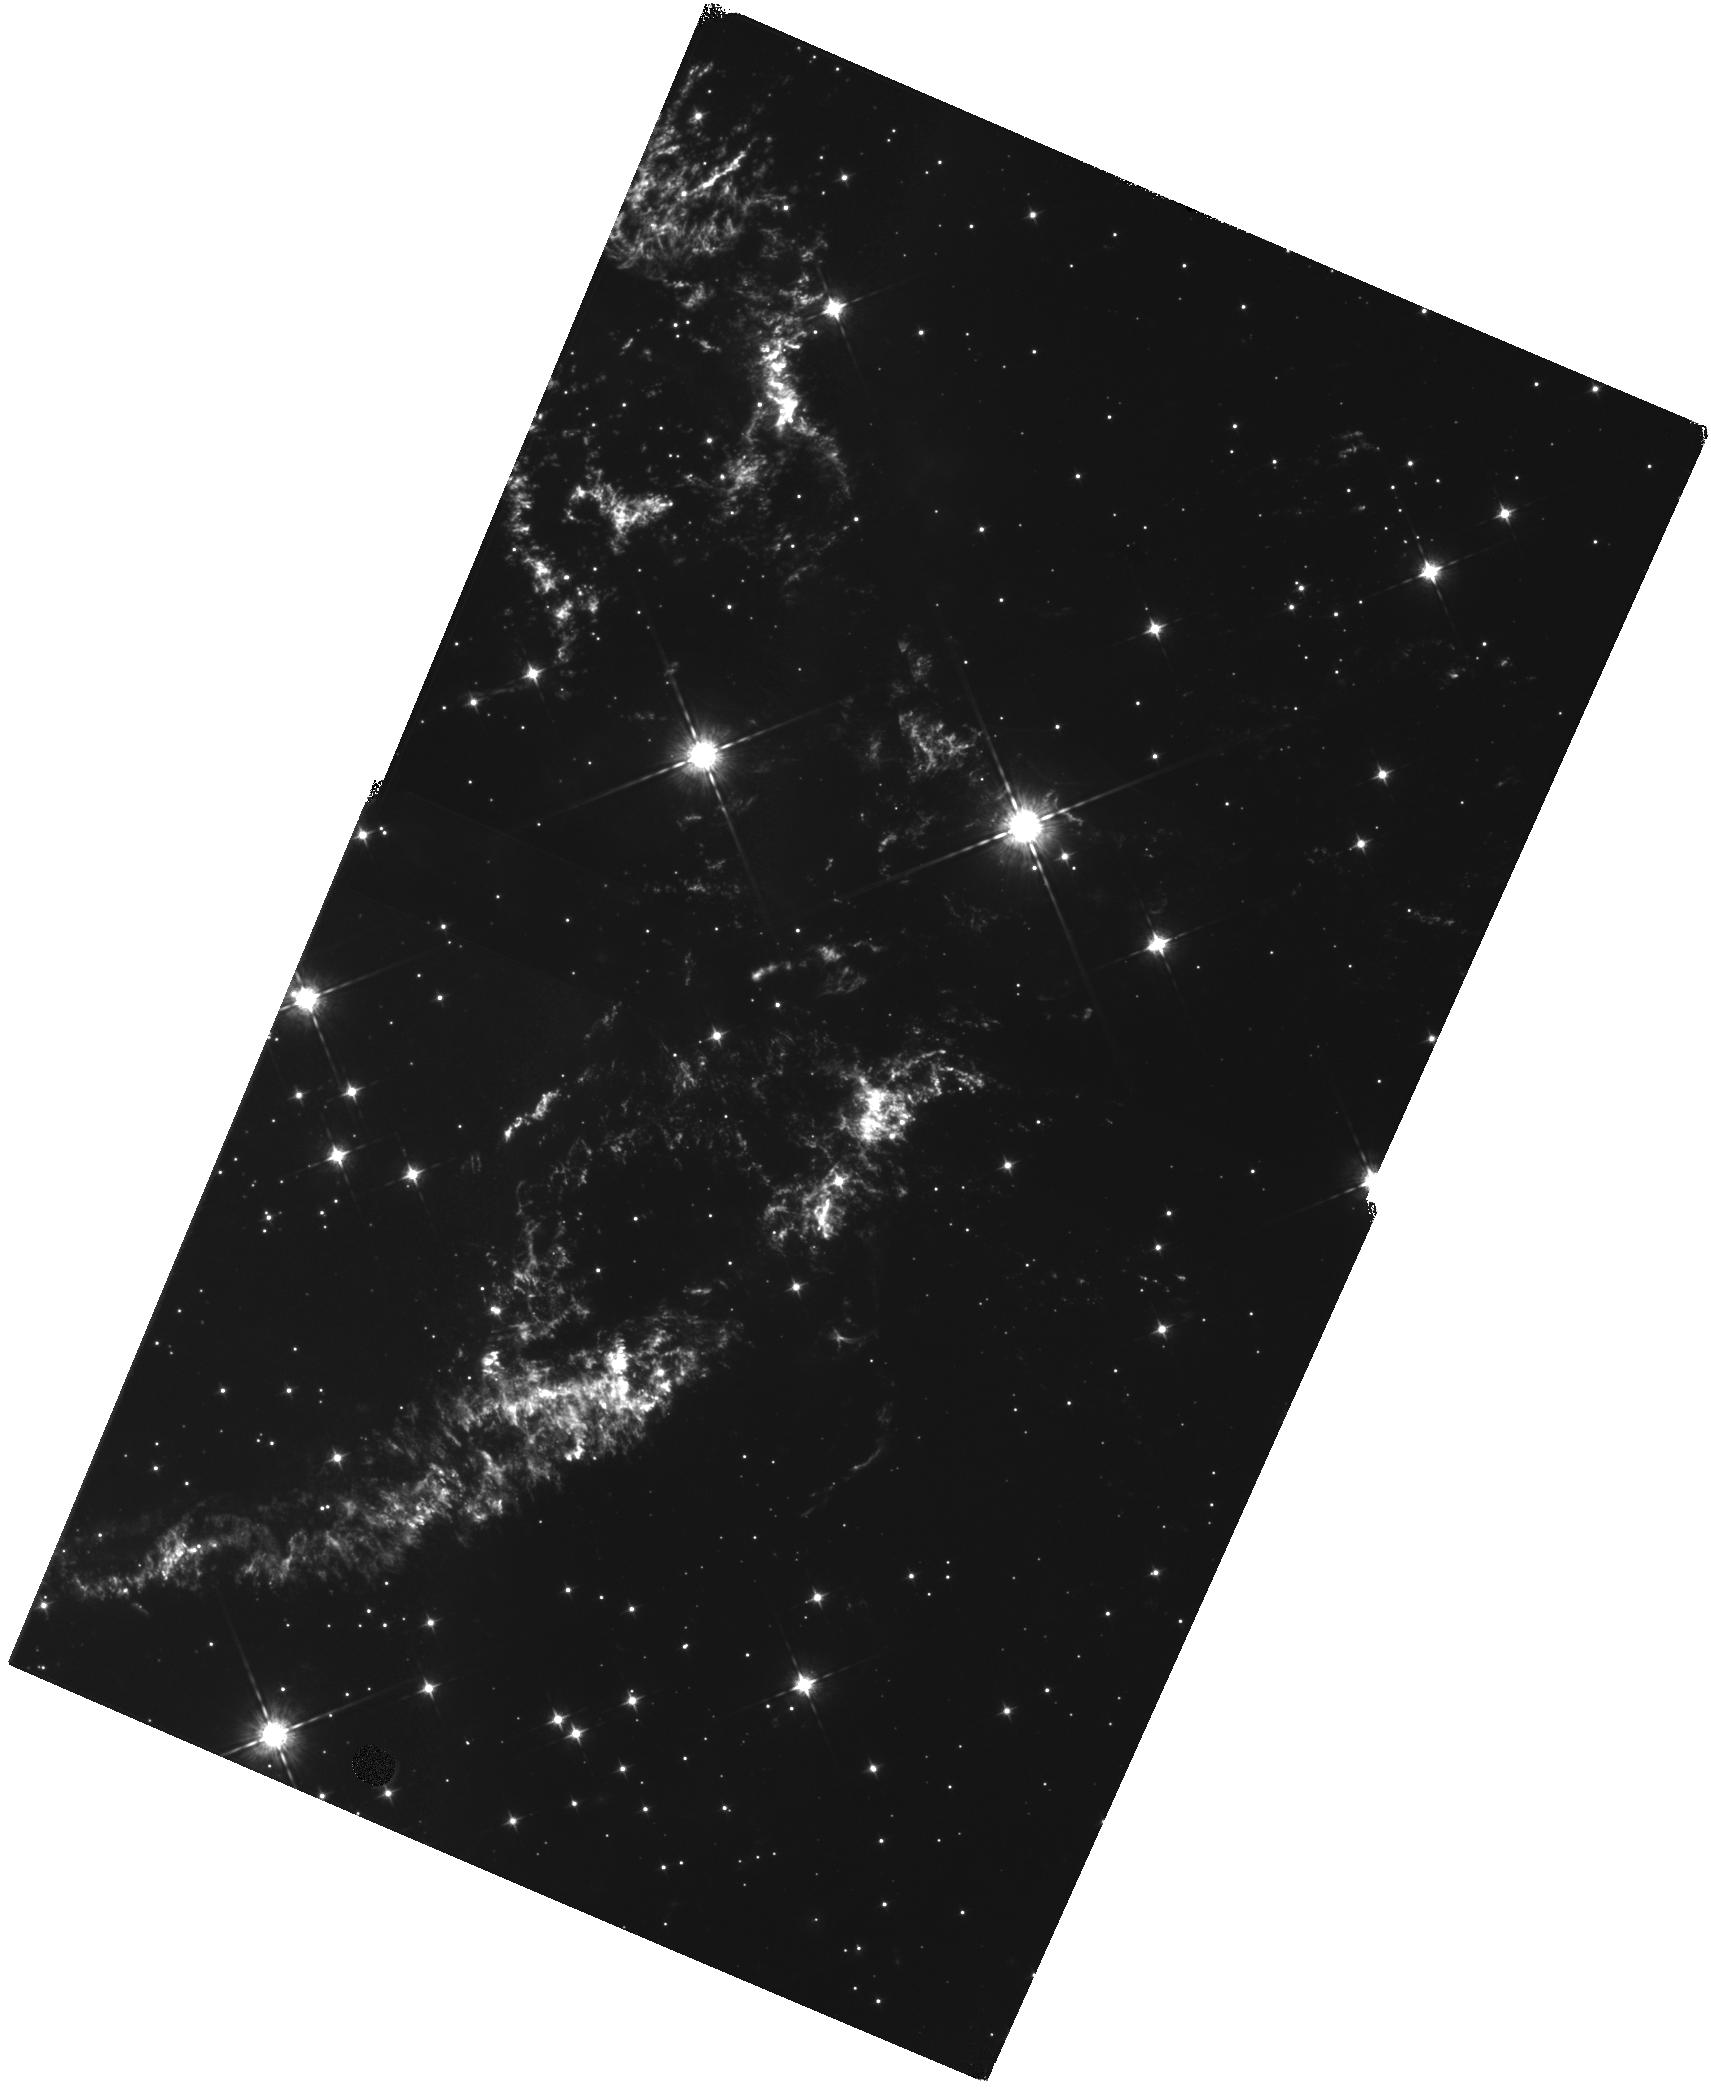
Target: CAS-A-NW
Instrument: WFC3/IR
Filter: F098M
Exposure: 1.2 h
Observation ID: hst_12300_a1_wfc3_ir_f098m_ibida1

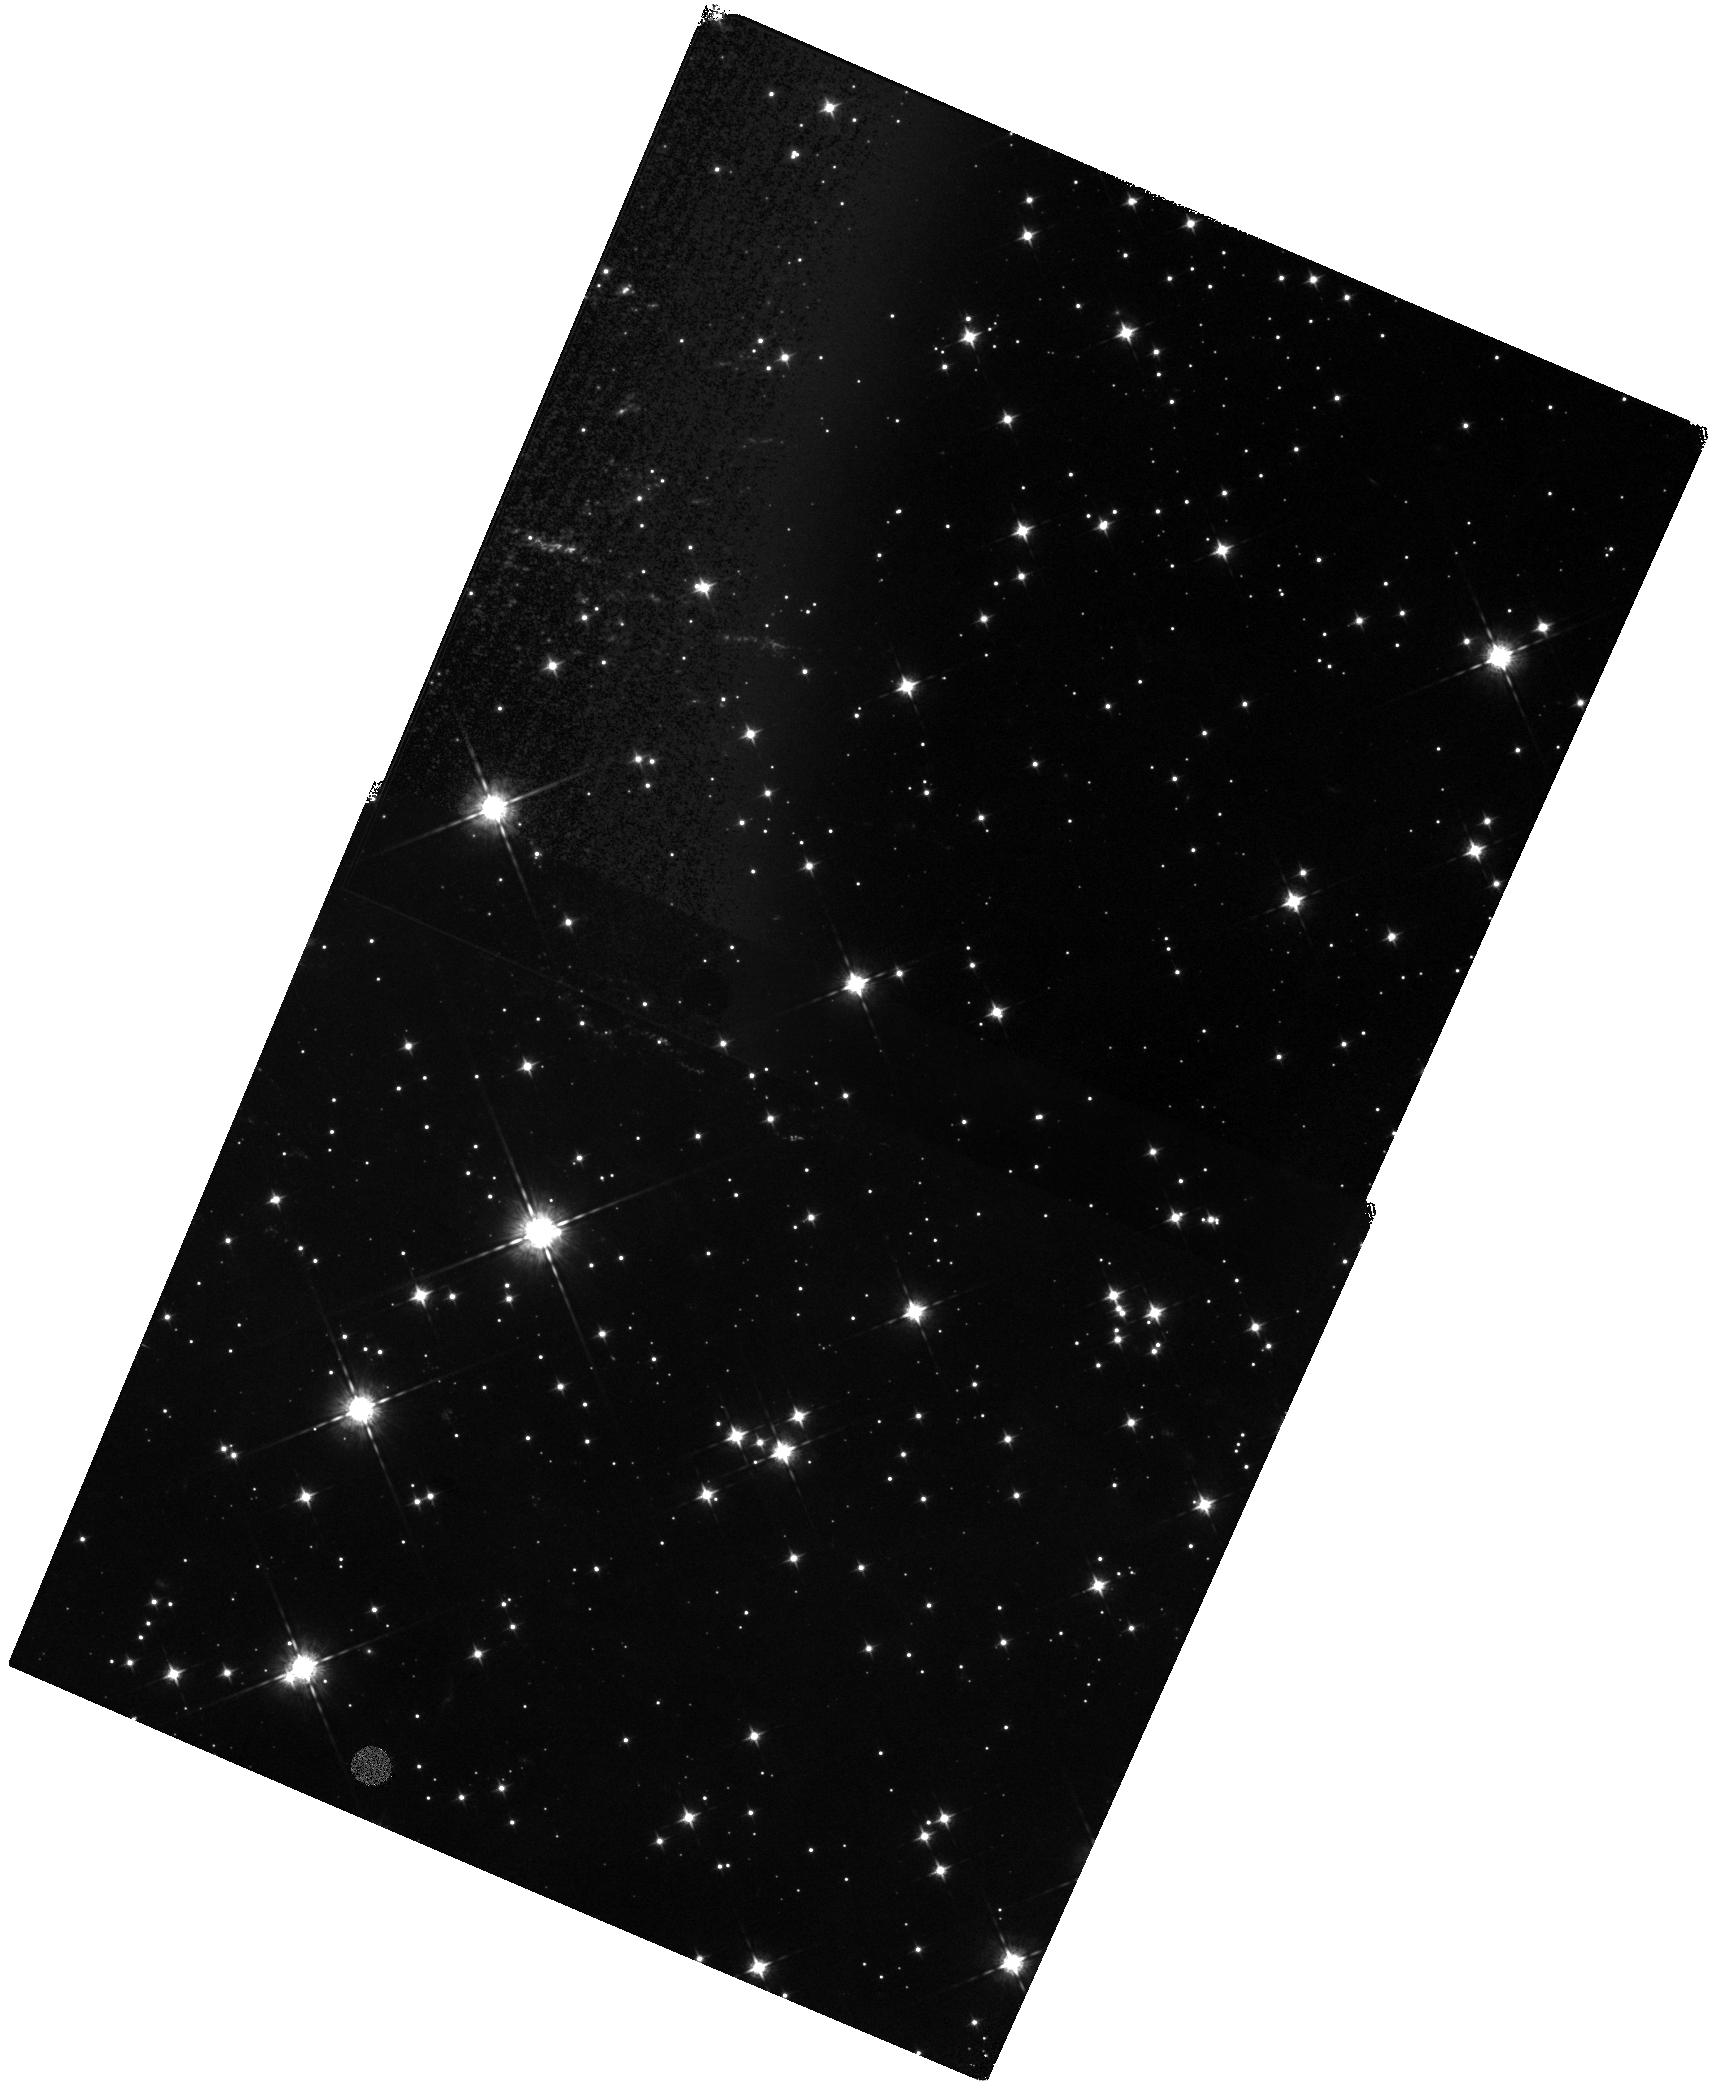
Target: CAS-A-SW-JET-NORTH
Instrument: WFC3/IR
Filter: F098M
Exposure: 1.3 h
Observation ID: hst_12300_01_wfc3_ir_f098m_ibid01

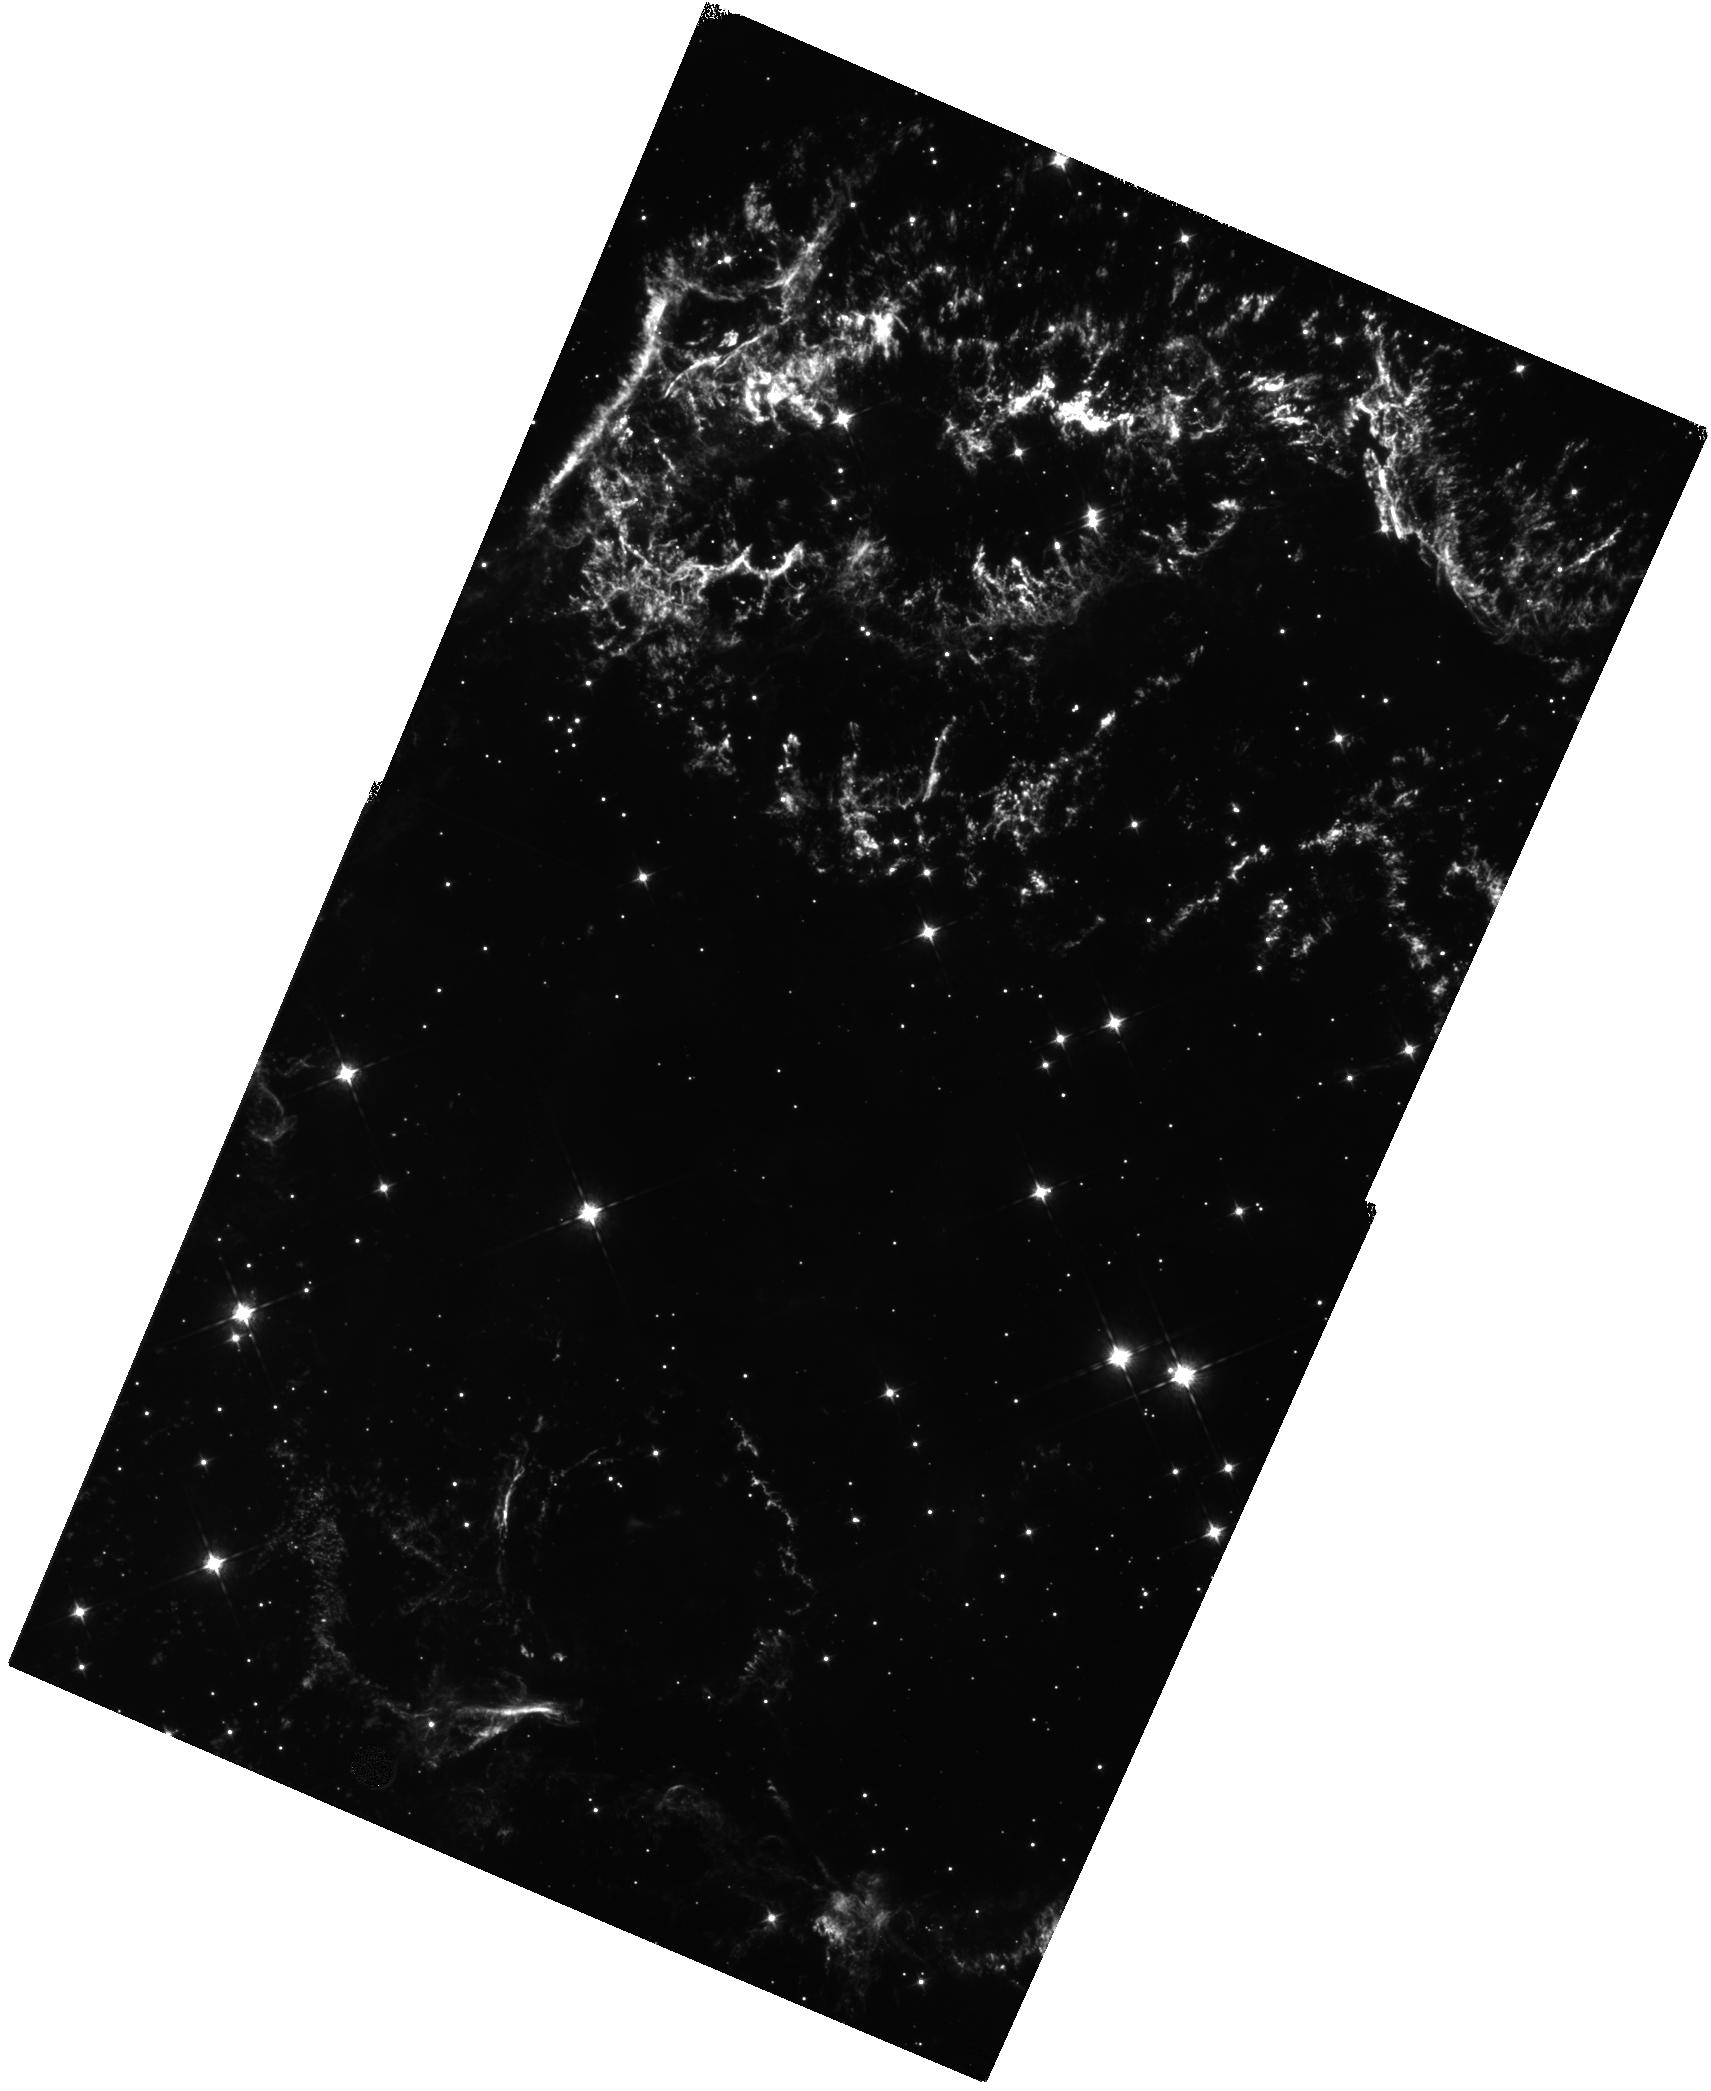
Target: CAS-A-CENTRAL-SOUTH
Instrument: WFC3/IR
Filter: F098M
Exposure: 1.2 h
Observation ID: hst_12300_b1_wfc3_ir_f098m_ibidb1

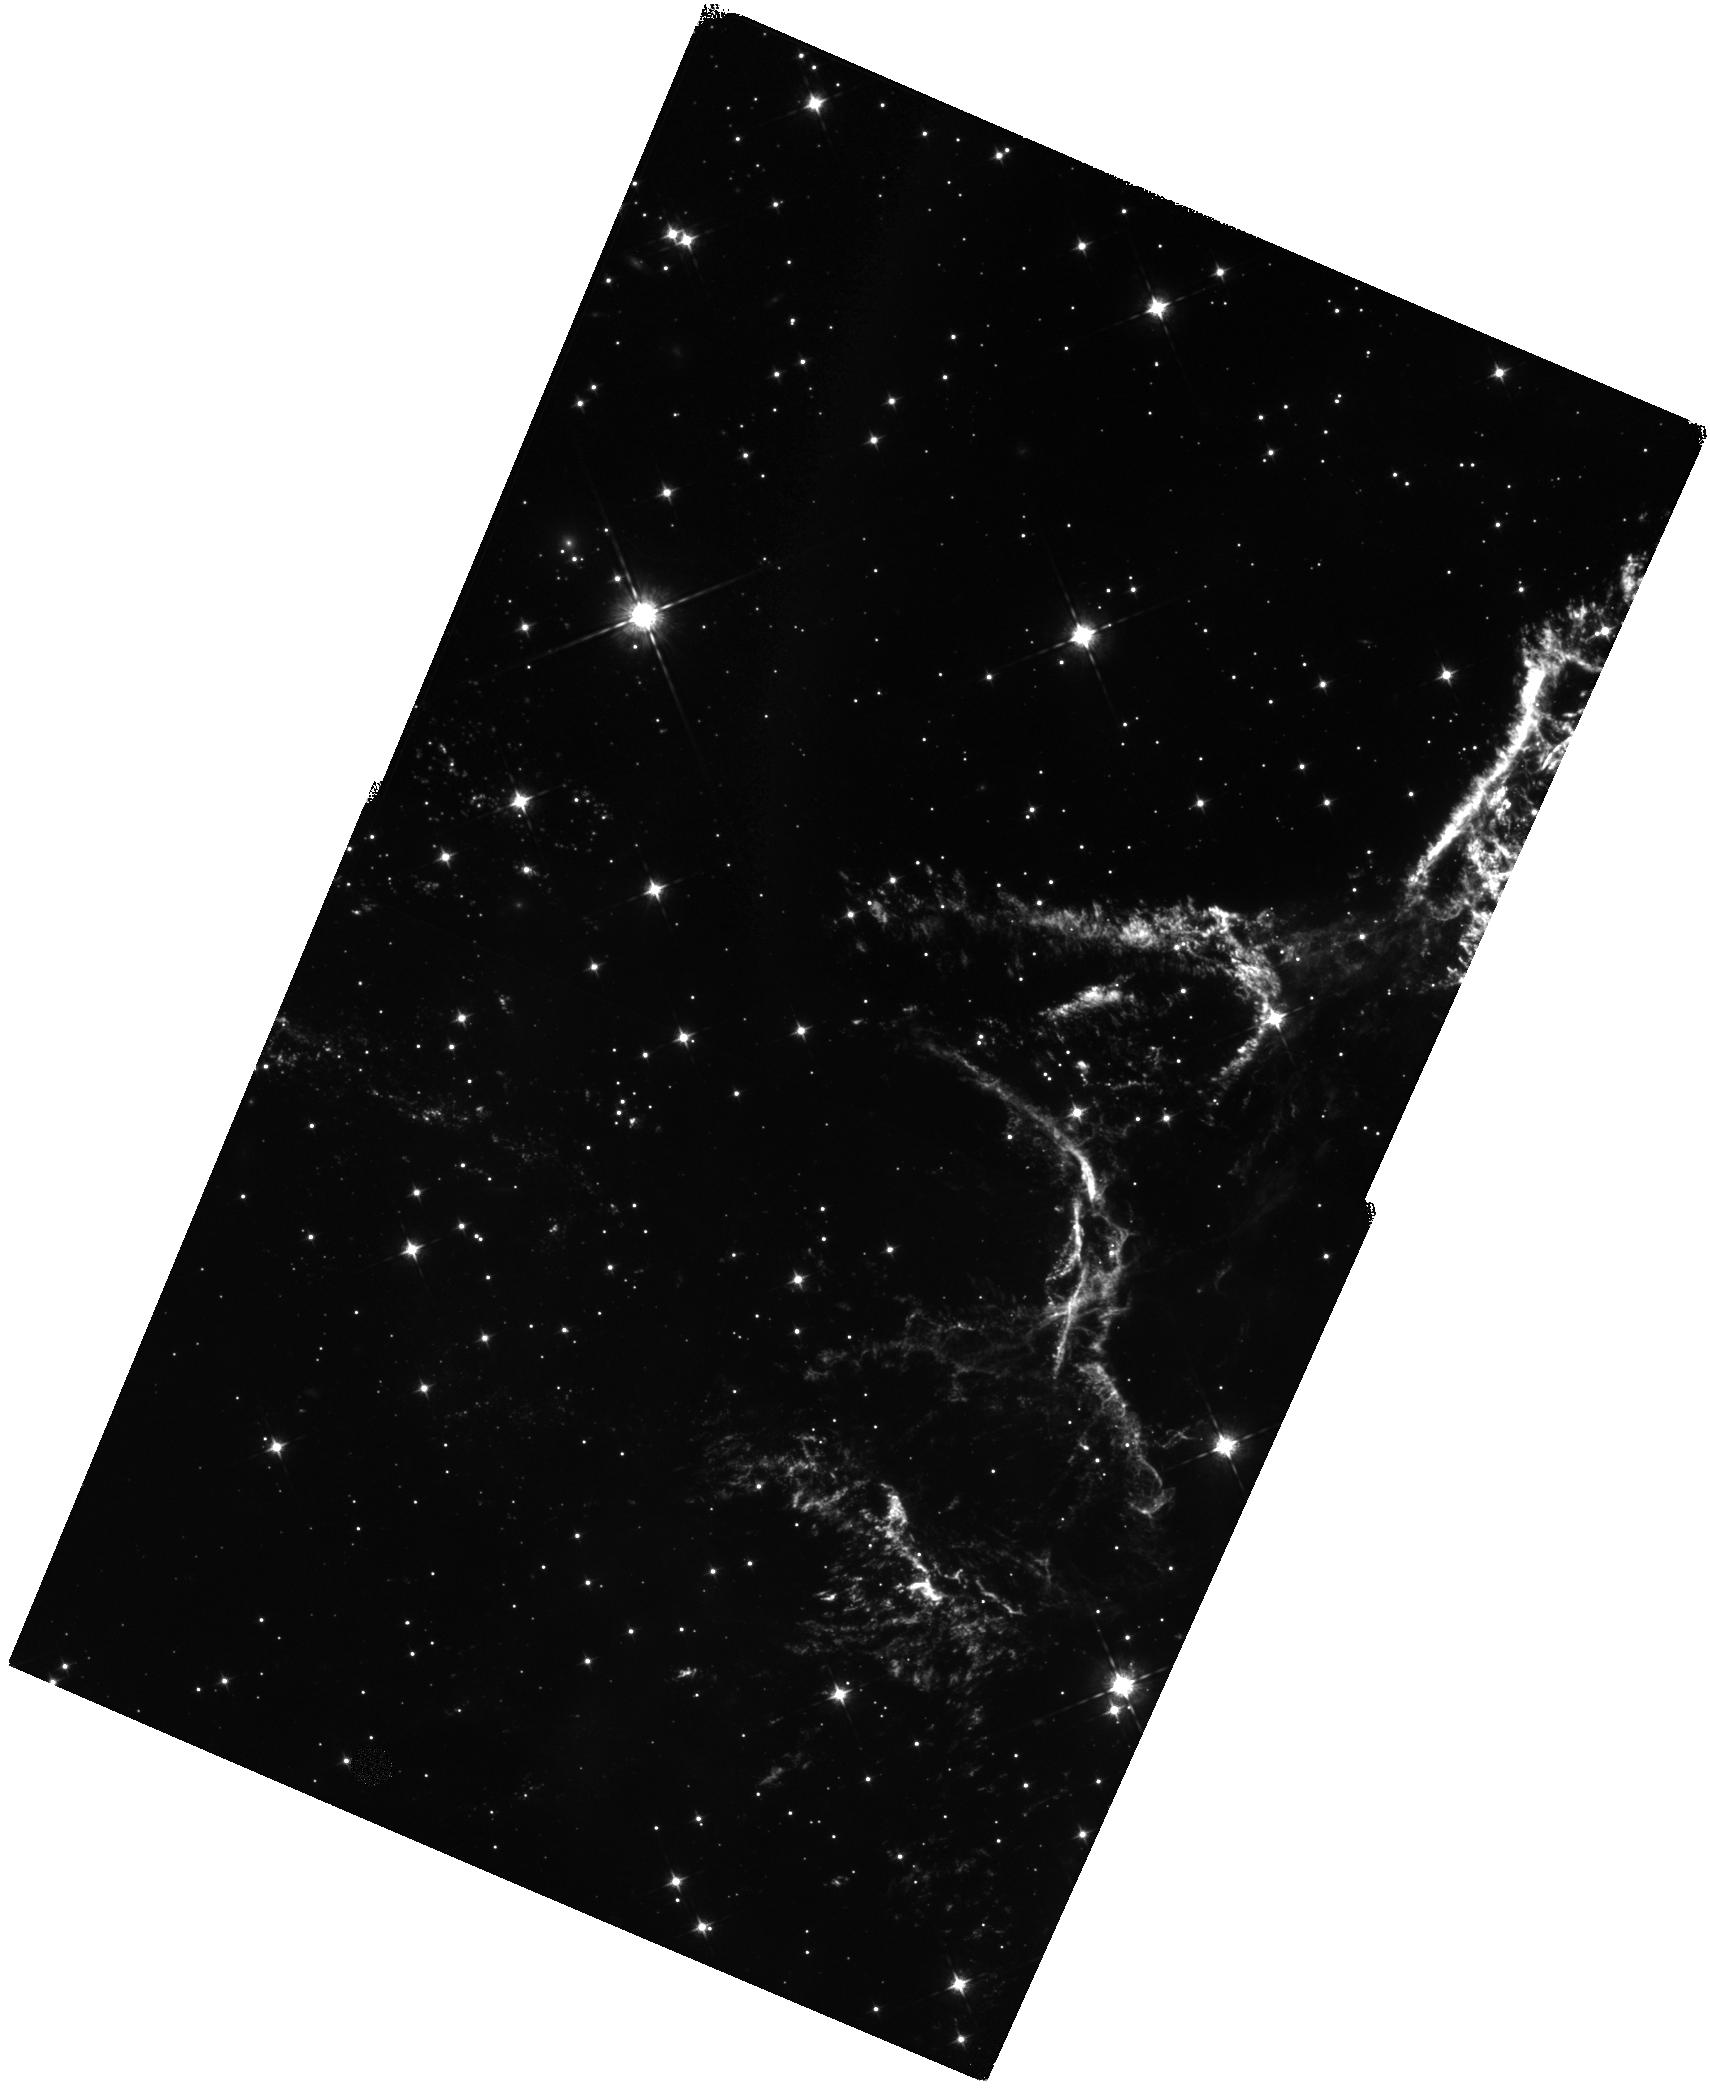
Target: CAS-A-NE
Instrument: WFC3/IR
Filter: F098M
Exposure: 1.2 h
Observation ID: hst_12300_02_wfc3_ir_f098m_ibid02

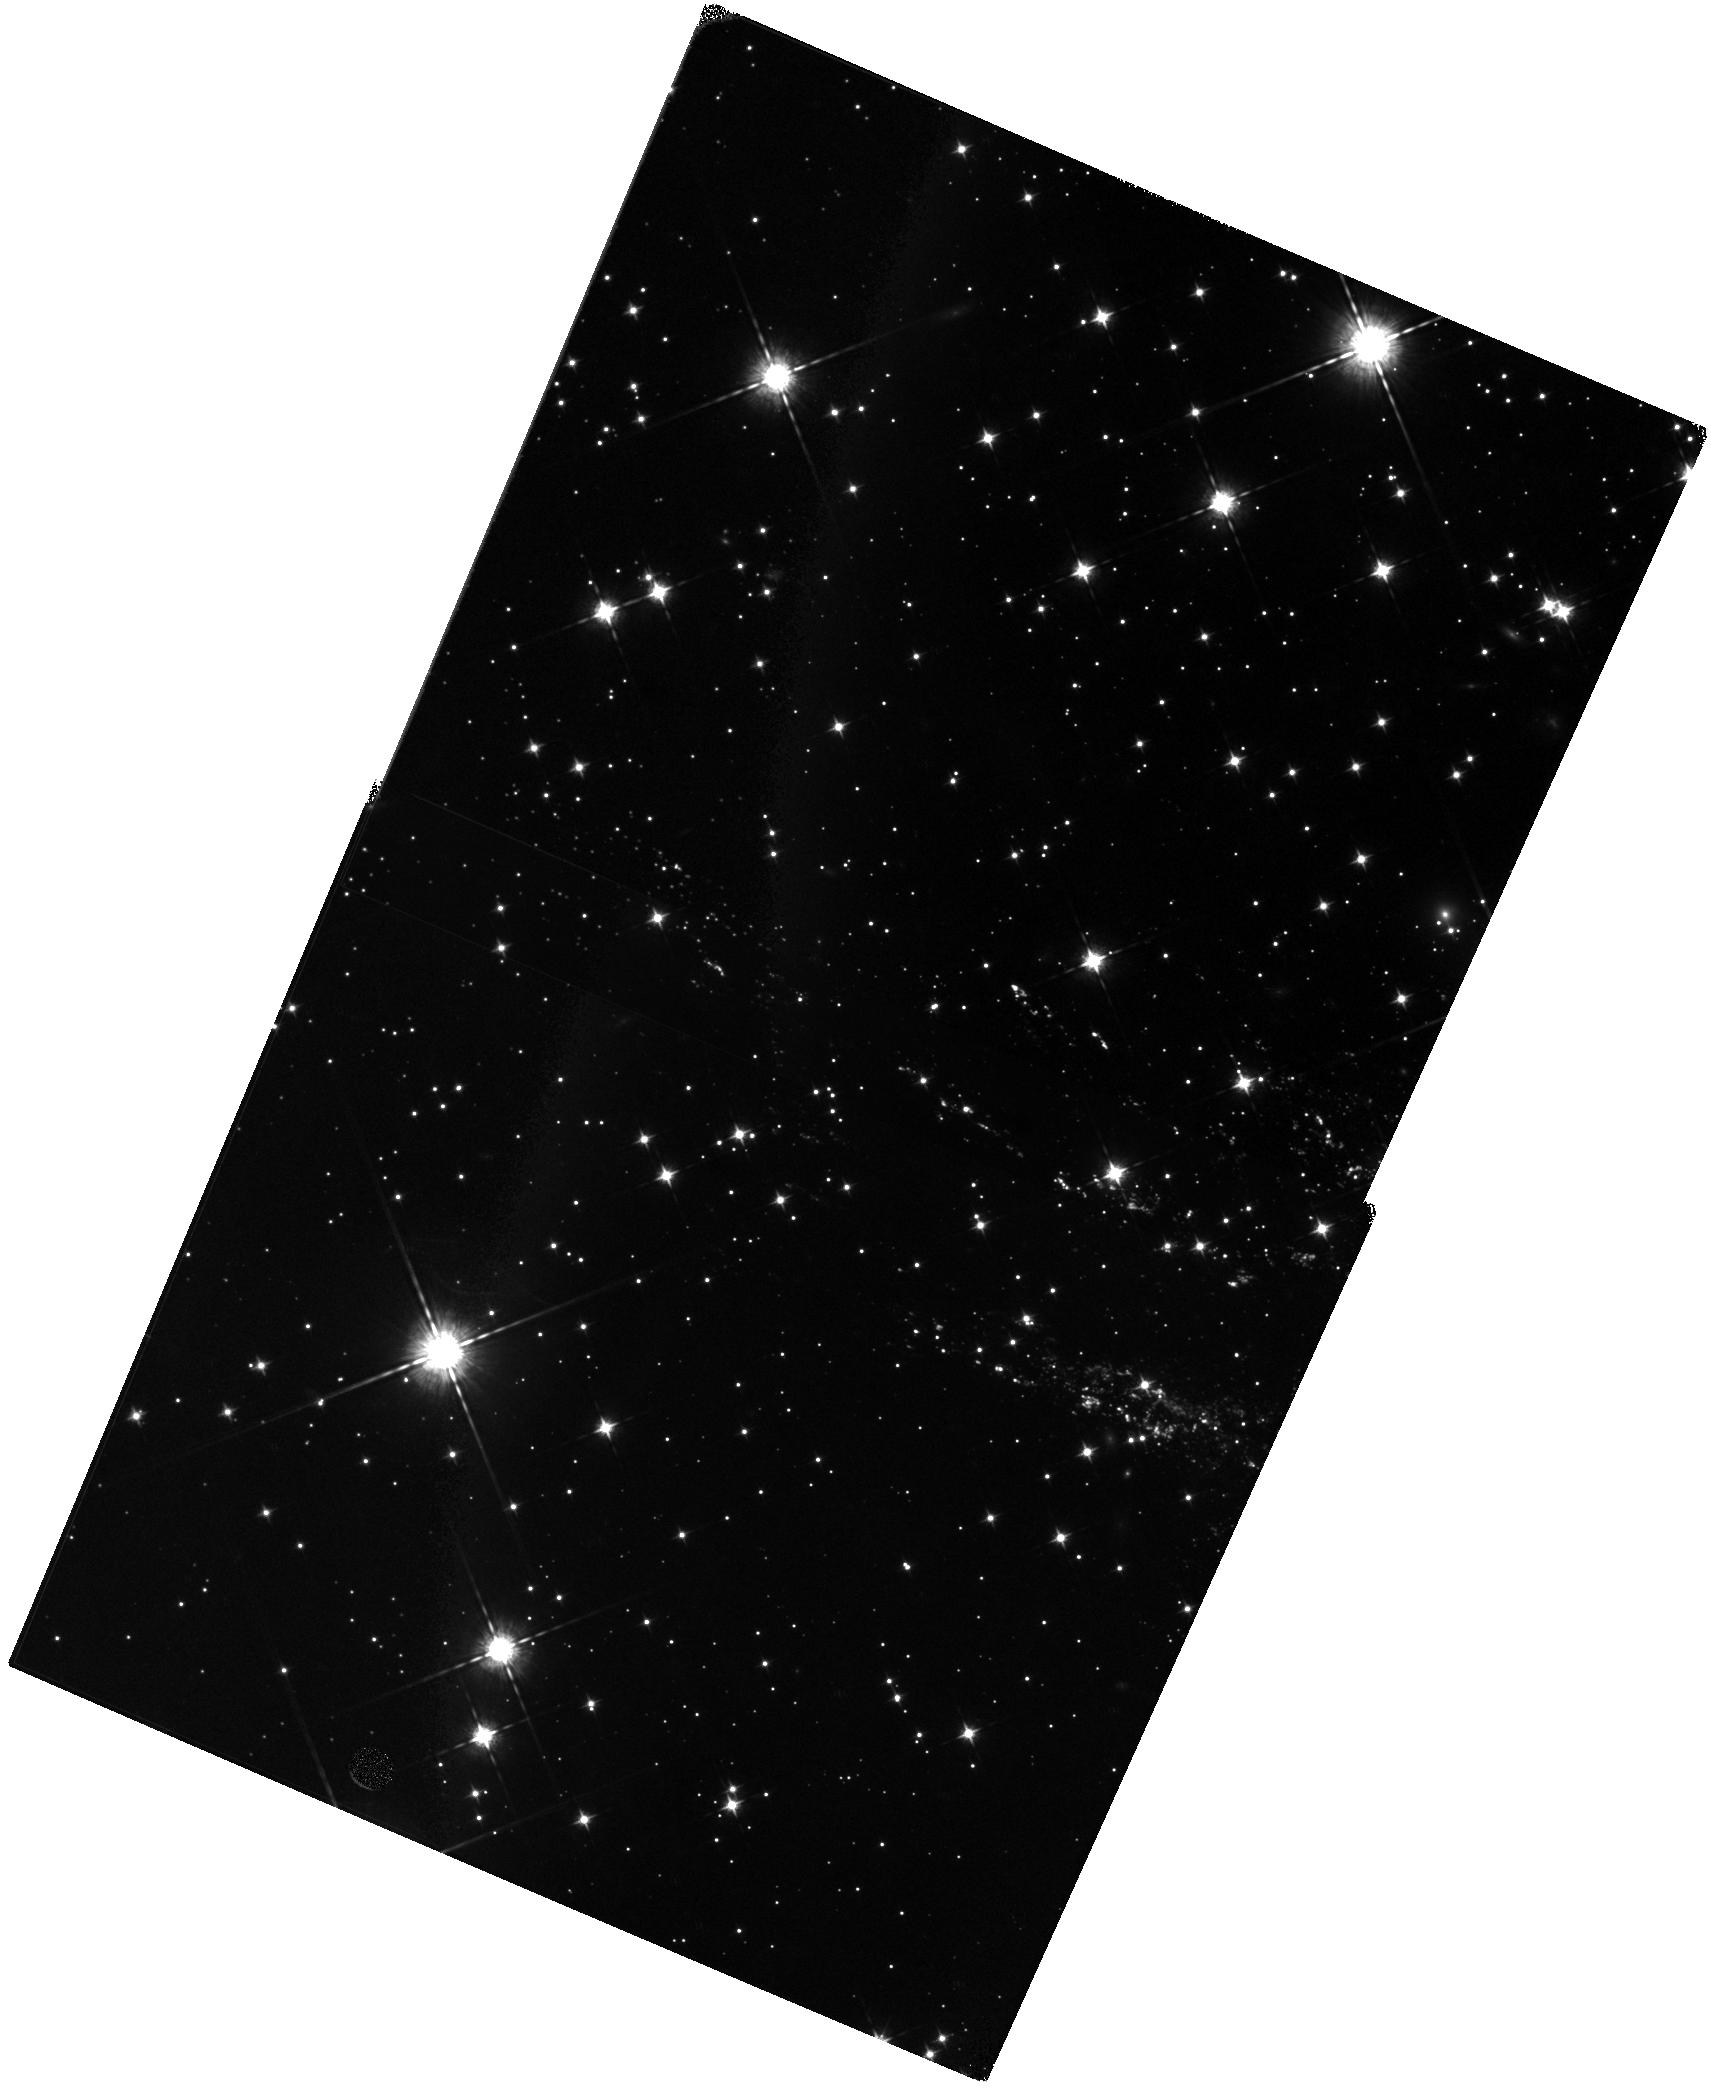
Target: CAS-A-NE-JET-NORTH
Instrument: WFC3/IR
Filter: F098M
Exposure: 1.2 h
Observation ID: hst_12300_a2_wfc3_ir_f098m_ibida2

A Deep Kinematic Investigation of Cas As Opposing High-Velocity Ejecta Jets (PI: Fesen, Robert A.)

The young Galactic remnant Cas A provides perhaps our clearest look at the explosion of a high mass, core-collapse supernova. Two seemingly opposing streams or "jets" of high-velocity debris extending outward along its northeastern and southwestern limbs have expansion velocities more than twice that of the remnant's bright main shell. Interpretation of these jets has been controversial mainly based on energy considerations. However, SN debris located at the farthest tip of the NE jet is S-rich suggesting an origin deep inside the progenitor due to an overturning of layers as predicted in some aspherical explosion models. If similar ejecta were also found present in the SW jet's outermost knots, it would be strong evidence in support of an asymmetric explosion of Cas A and in turn for CCSNe in general. Unfortunately, substantial extinction toward both jets has prevented a thorough investigation of their properties and, in particular, whether they constitute a true bipolar outflow. We propose to use the WFC3/IR channel in 5 CVZ orbits to obtain a deep imaging survey of Cas A's jets to probe their true extent and structure. The combination of WFC3's high throughput at the [S II] 10287-10370 and [S III] 9069, 9531 emission lines, a pixel scale well matched to typical jet knot sizes, and decreased extinction at 1 micron will dramatically improve jet knot detections over prior ACS/WFC images. Follow-up observations in Cycle 19 will allow robust knot identification via proper motions, and KPNO 4m near-IR spectroscopy will provide knot radial velocities. Our goal is to develop a thorough 3D kinematic and chemical map of Cas A's jets which will constrain their nature and relationship to the remnant's main spherical shell of ejecta.